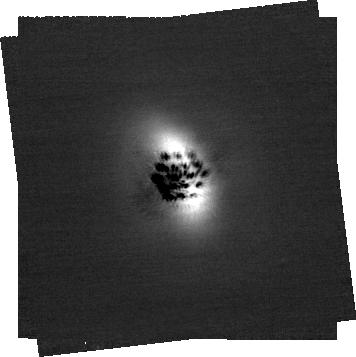
Target: ELIAS2-27. Instrument: NIRCAM/CORON. Filter: F200W+MASKRND. Exposure: 41 min. Observation ID: jw03947-c1010_t001_nircam_f200w-maskrnd-sub320a335r

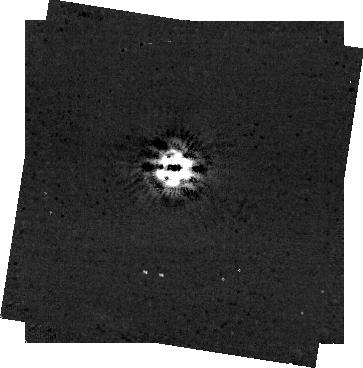
Target: AB-AUR. Instrument: NIRCAM/CORON. Filter: F444W+MASKRND. Exposure: 1.9 h. Observation ID: jw03947-c1017_t005_nircam_f444w-maskrnd-sub320a335r

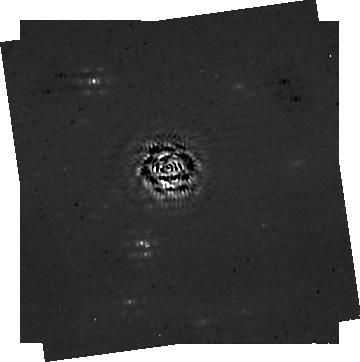
Target: RU-LUP. Instrument: NIRCAM/CORON. Filter: F444W+MASKRND. Exposure: 41 min. Observation ID: jw03947-c1014_t009_nircam_f444w-maskrnd-sub320a335r

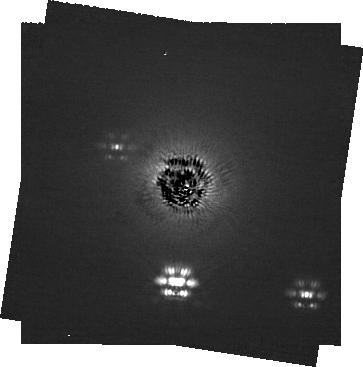
Target: WAOPH6. Instrument: NIRCAM/CORON. Filter: F200W+MASKRND. Exposure: 41 min. Observation ID: jw03947-c1013_t007_nircam_f200w-maskrnd-sub320a335r

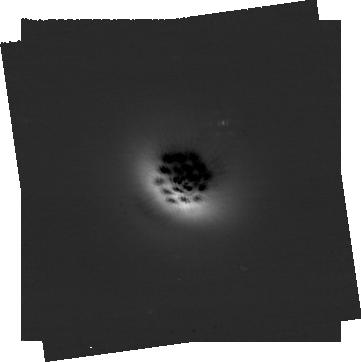
Target: IM-LUP. Instrument: NIRCAM/CORON. Filter: F200W+MASKRND. Exposure: 41 min. Observation ID: jw03947-c1011_t003_nircam_f200w-maskrnd-sub320a335r

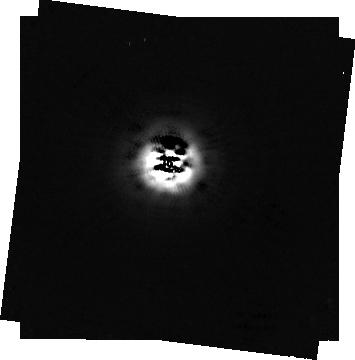
Target: AB-AUR. Instrument: NIRCAM/CORON. Filter: F444W+MASKRND. Exposure: 1.3 h. Observation ID: jw03947-c1012_t005_nircam_f444w-maskrnd-sub320a335r

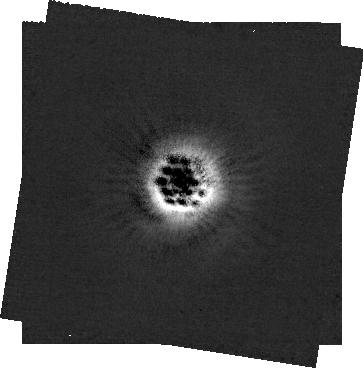
Target: AB-AUR. Instrument: NIRCAM/CORON. Filter: F200W+MASKRND. Exposure: 1.9 h. Observation ID: jw03947-c1017_t005_nircam_f200w-maskrnd-sub320a335r

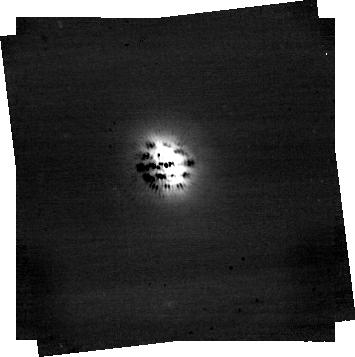
Target: ELIAS2-27. Instrument: NIRCAM/CORON. Filter: F444W+MASKRND. Exposure: 41 min. Observation ID: jw03947-c1010_t001_nircam_f444w-maskrnd-sub320a335r

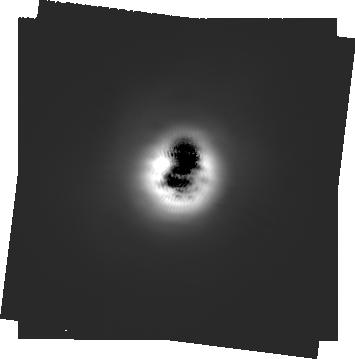
Target: AB-AUR. Instrument: NIRCAM/CORON. Filter: F200W+MASKRND. Exposure: 1.3 h. Observation ID: jw03947-c1012_t005_nircam_f200w-maskrnd-sub320a335r

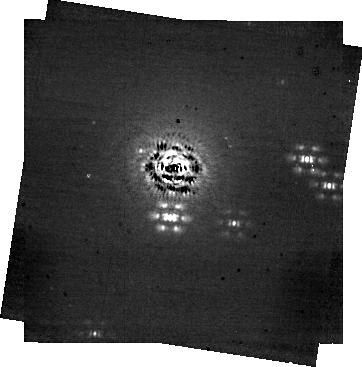
Target: WAOPH6. Instrument: NIRCAM/CORON. Filter: F444W+MASKRND. Exposure: 41 min. Observation ID: jw03947-c1013_t007_nircam_f444w-maskrnd-sub320a335r

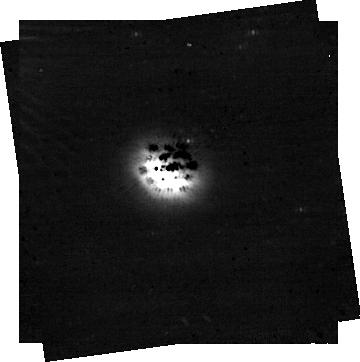
Target: IM-LUP. Instrument: NIRCAM/CORON. Filter: F444W+MASKRND. Exposure: 41 min. Observation ID: jw03947-c1011_t003_nircam_f444w-maskrnd-sub320a335r

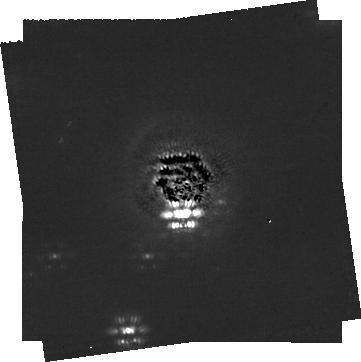
Target: RU-LUP. Instrument: NIRCAM/CORON. Filter: F200W+MASKRND. Exposure: 41 min. Observation ID: jw03947-c1014_t009_nircam_f200w-maskrnd-sub320a335r

Testing the Giant Planet Hypothesis for Spiral-driven Arms in Protoplanetary Disks (PI: Bowler, Brendan)

High-resolution imaging of protoplanetary disks at near-infrared and mm wavelengths has shown that disk substructure is ubiquitous, but the connection to ongoing planet formation remains unclear and actively debated. Spiral features in particular offer unique clues about disk physics and the dynamical interaction between planets and disks. The two leading hypotheses for the origin of spiral structure are gravitational instabilities and dynamical interactions with a giant planet orbiting immediately outside of the disk. We propose to test whether spiral arm structure in protoplanetary disks predominantly originates from long-period giant planets on external orbits using deep JWST/NIRCam coronagraphic imaging. The goals of this program are to (1) establish whether giant planets on external orbits are the primary drivers of spiral arm structure, and (2) identify new giant planets amenable to follow-up atmospheric characterization. This program will take advantage of JWST’s extraordinary sensitivity at thermal wavelengths to consistently reach sub-Jovian masses beyond the outer disk radius of each system, regardless of assumptions about the planetary cooling history (hot, warm, or cold initial conditions). Deep observations of this “dynamically informed” sample of protoplanetary disks with spiral-driven arms may represent one of the best opportunities to discover planets with JWST early in its primary mission.